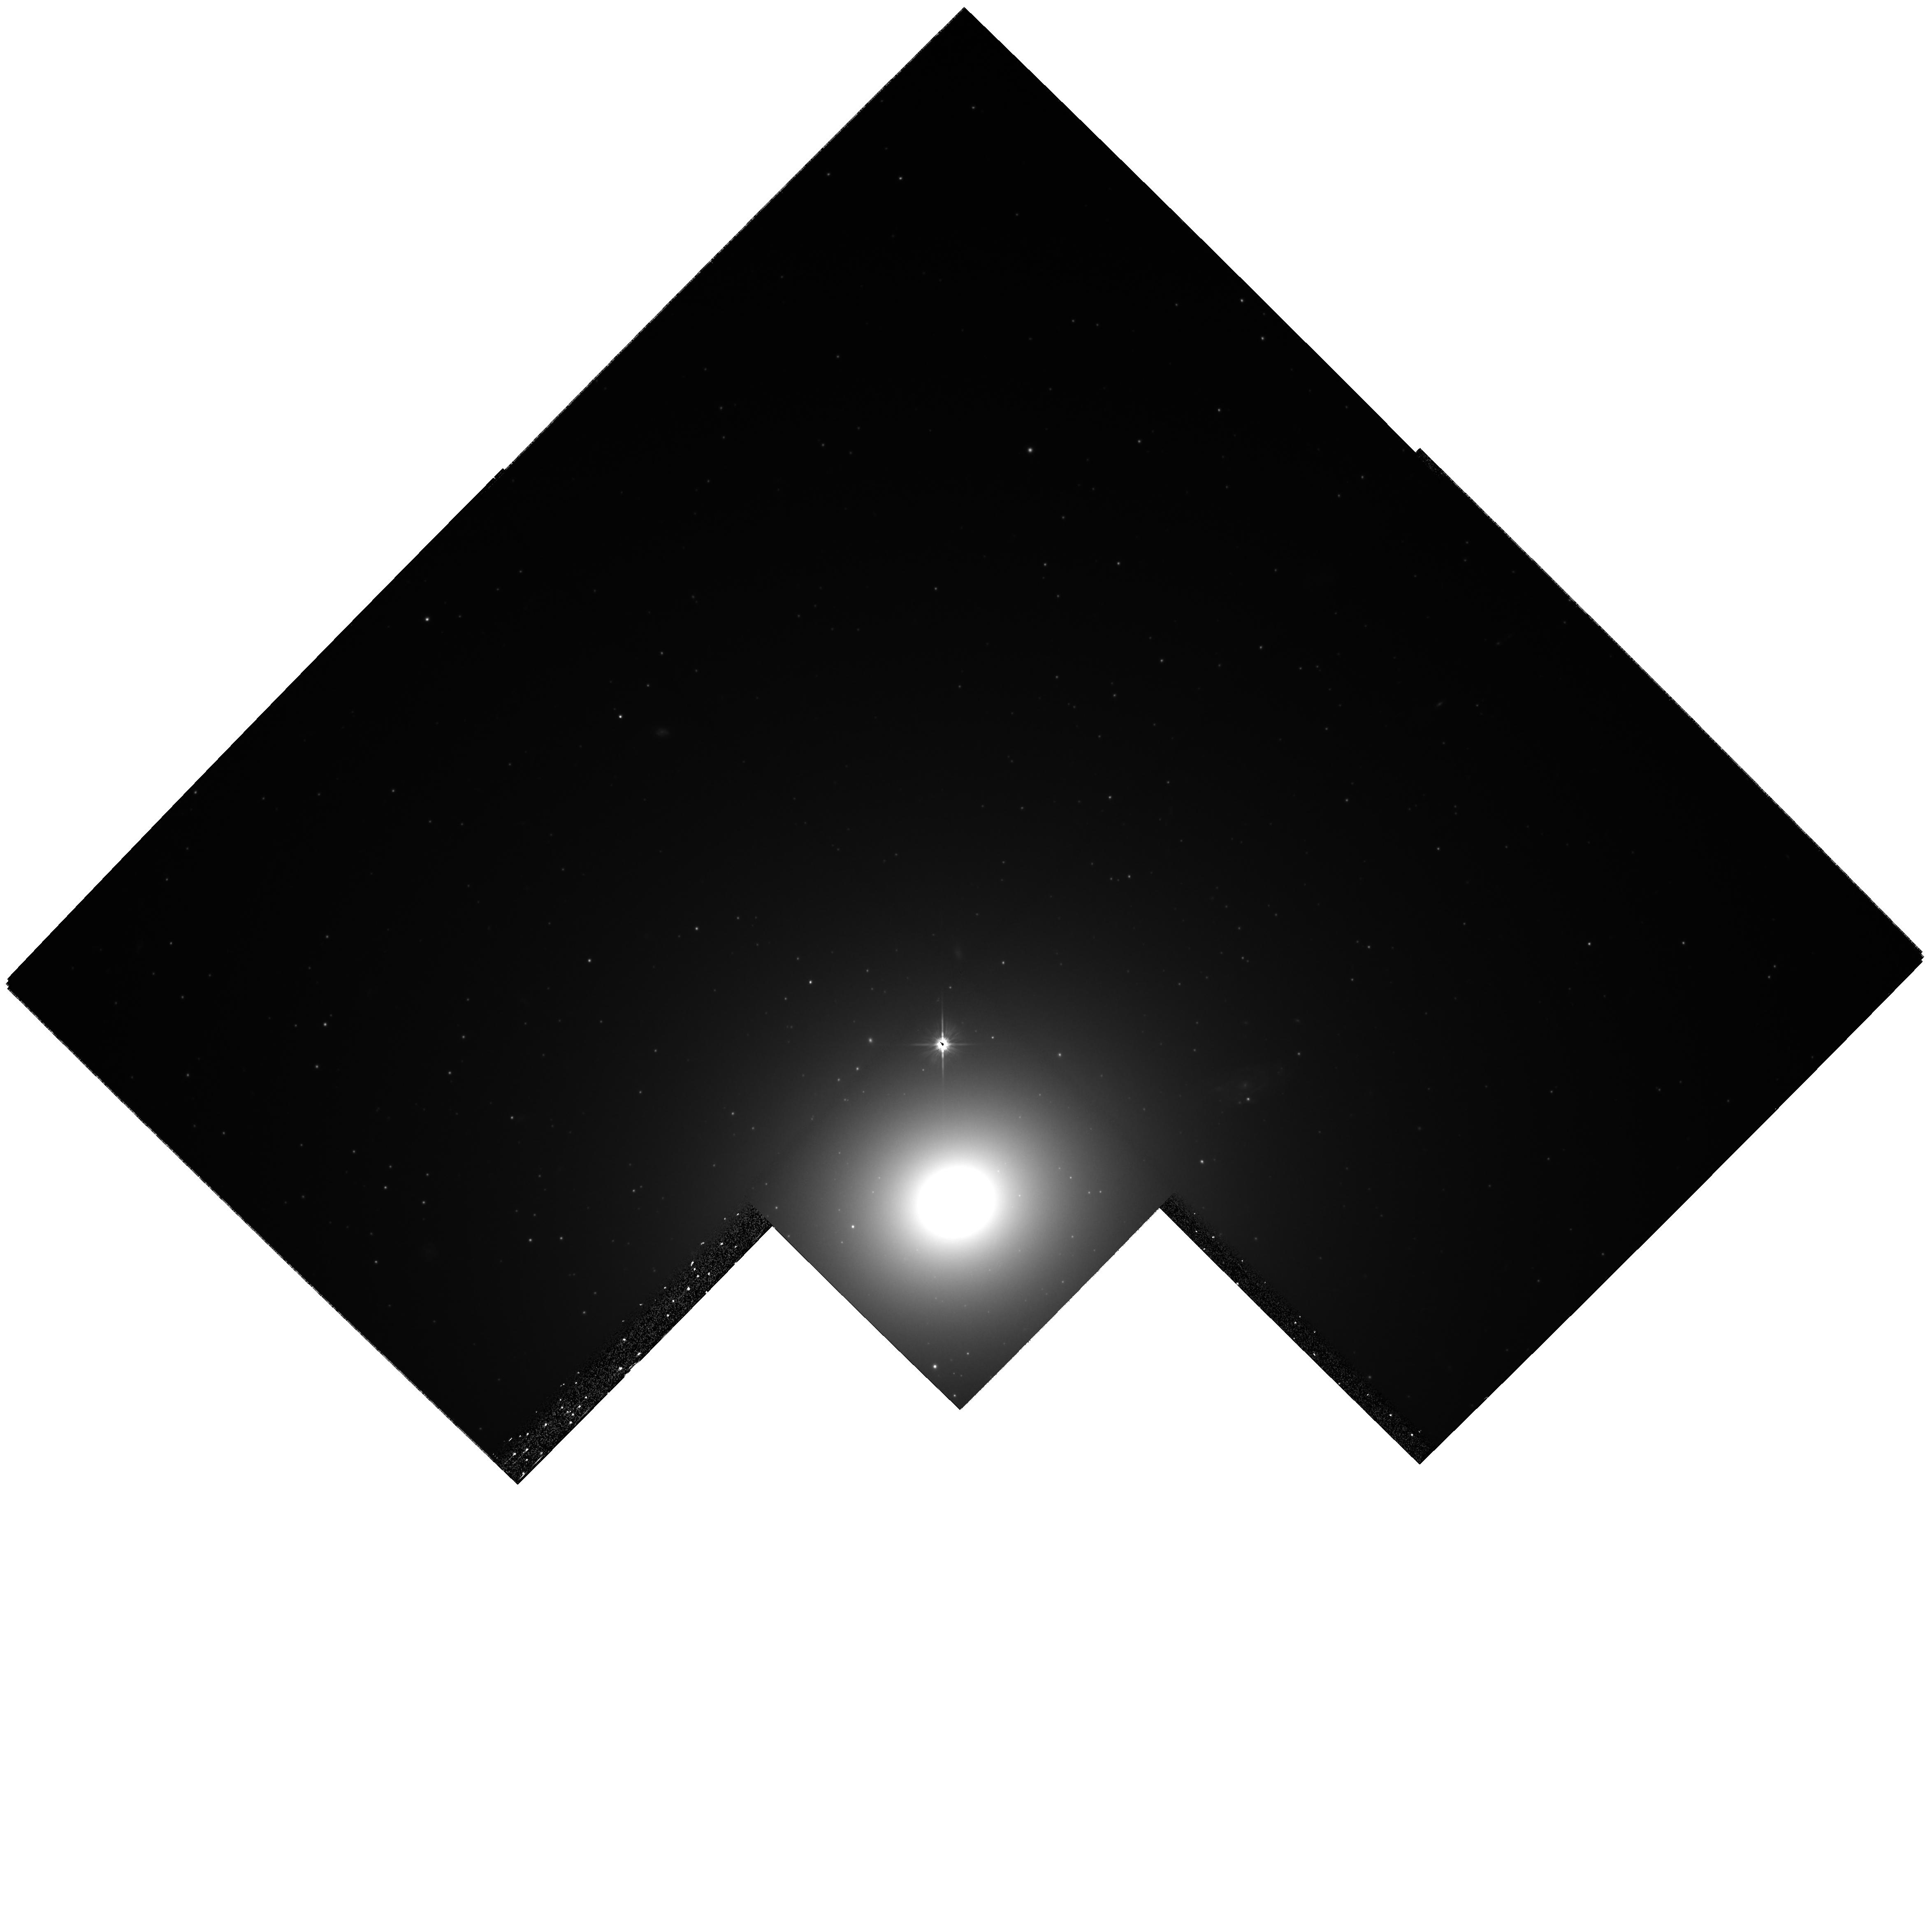
Target: NGC1399
Instrument: WFPC2/PC
Filter: F606W
Exposure: 1.1 h
Observation ID: hst_8214_01_wfpc2_pc_f606w_u5cv01

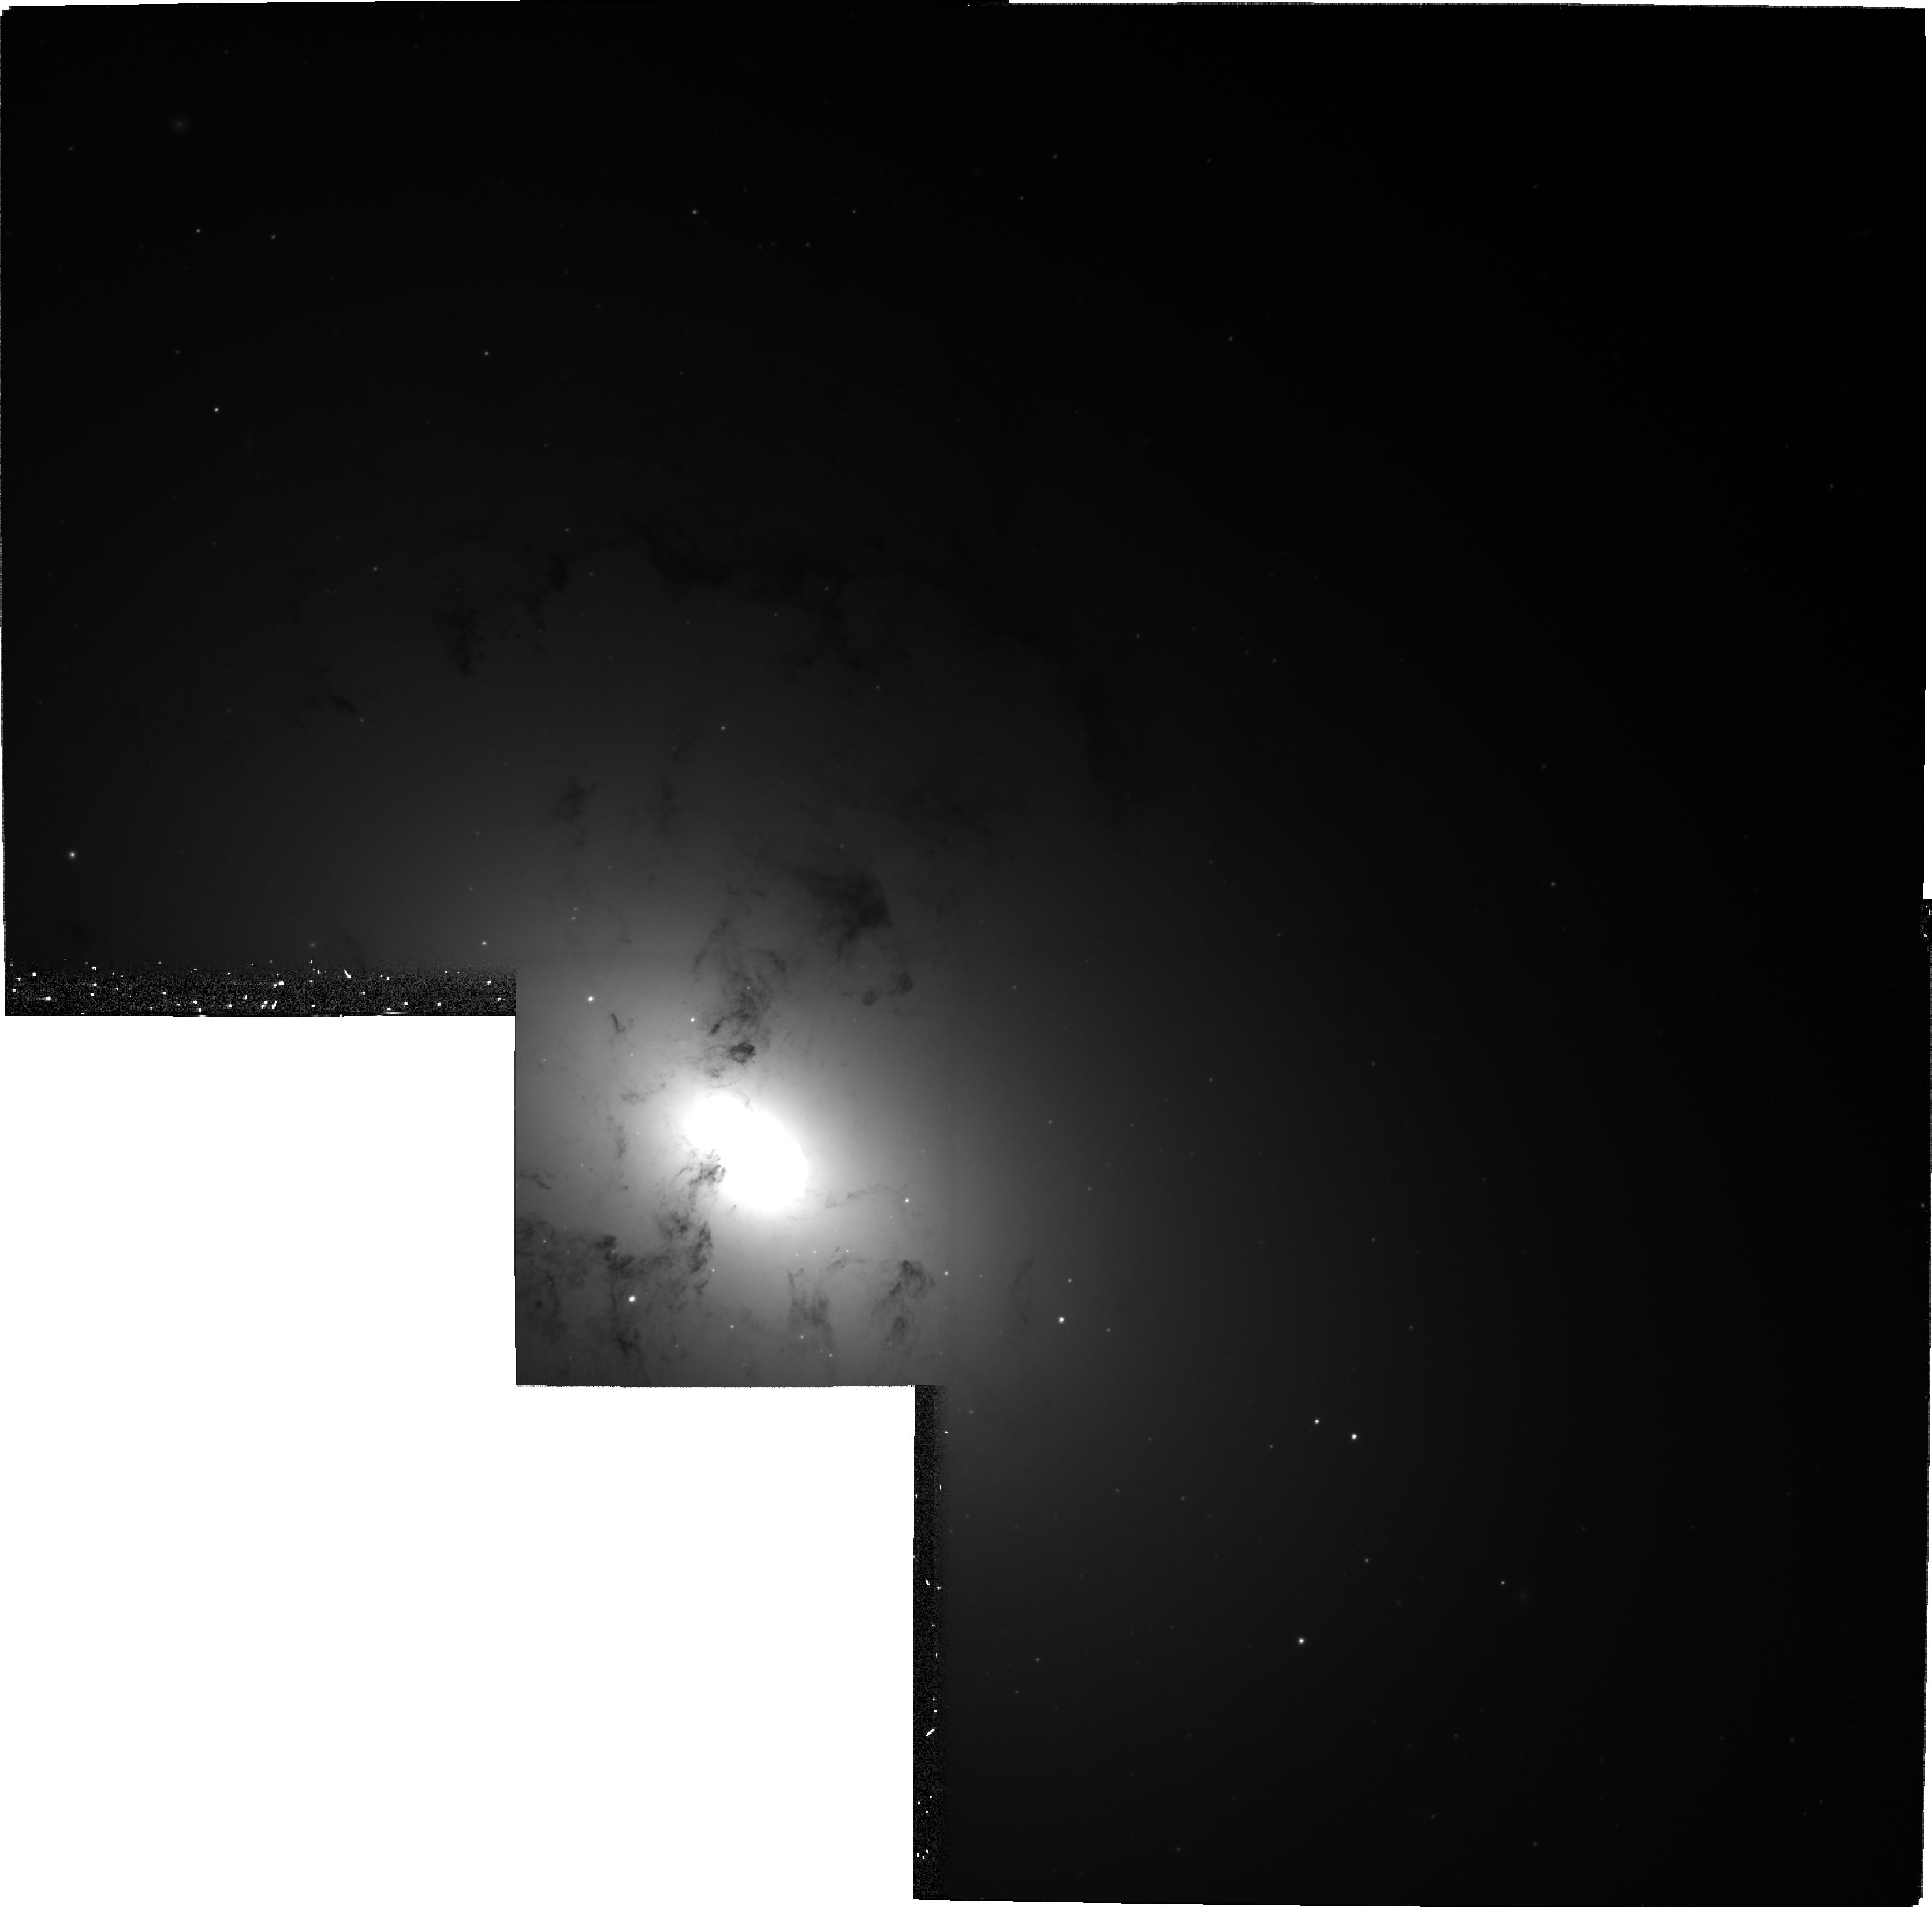
Target: NGC1316
Instrument: WFPC2/PC
Filter: F606W
Exposure: 1.1 h
Observation ID: hst_8214_02_wfpc2_pc_f606w_u5cv02

The Evolution of Globular Cluster Systems In Early-Type Galaxies (PI: Grillmair, Carl)

We will measure structural parameters (core radii and concentrations) of globular clusters in three early-type galaxies using deep, four-point dithered observations. We have chosen globular cluster systems which have young, medium-age and old cluster populations, as indicated by cluster colors and luminosities. Our primary goal is to test the hypothesis that globular cluster luminosity functions evolve towards a ``universal'' form. Previous observations have shown that young cluster systems have exponential luminosity functions rather than the characteristic log-normal luminosity function of old cluster systems. We will test to see whether such young system exhibits a wider range of structural parameters than an old systems, and whether and at what rate plausible disruption mechanisms will cause the luminosity function to evolve towards a log-normal form. A simple observational comparison of structural parameters between different age cluster populations and between diff er ent sub-populations within the same galaxy will also provide clues concerning both the formation and destruction mechanisms of star clusters, the distinction between open and globular clusters, and the advisability of using globular cluster luminosity functions as distance indicators.